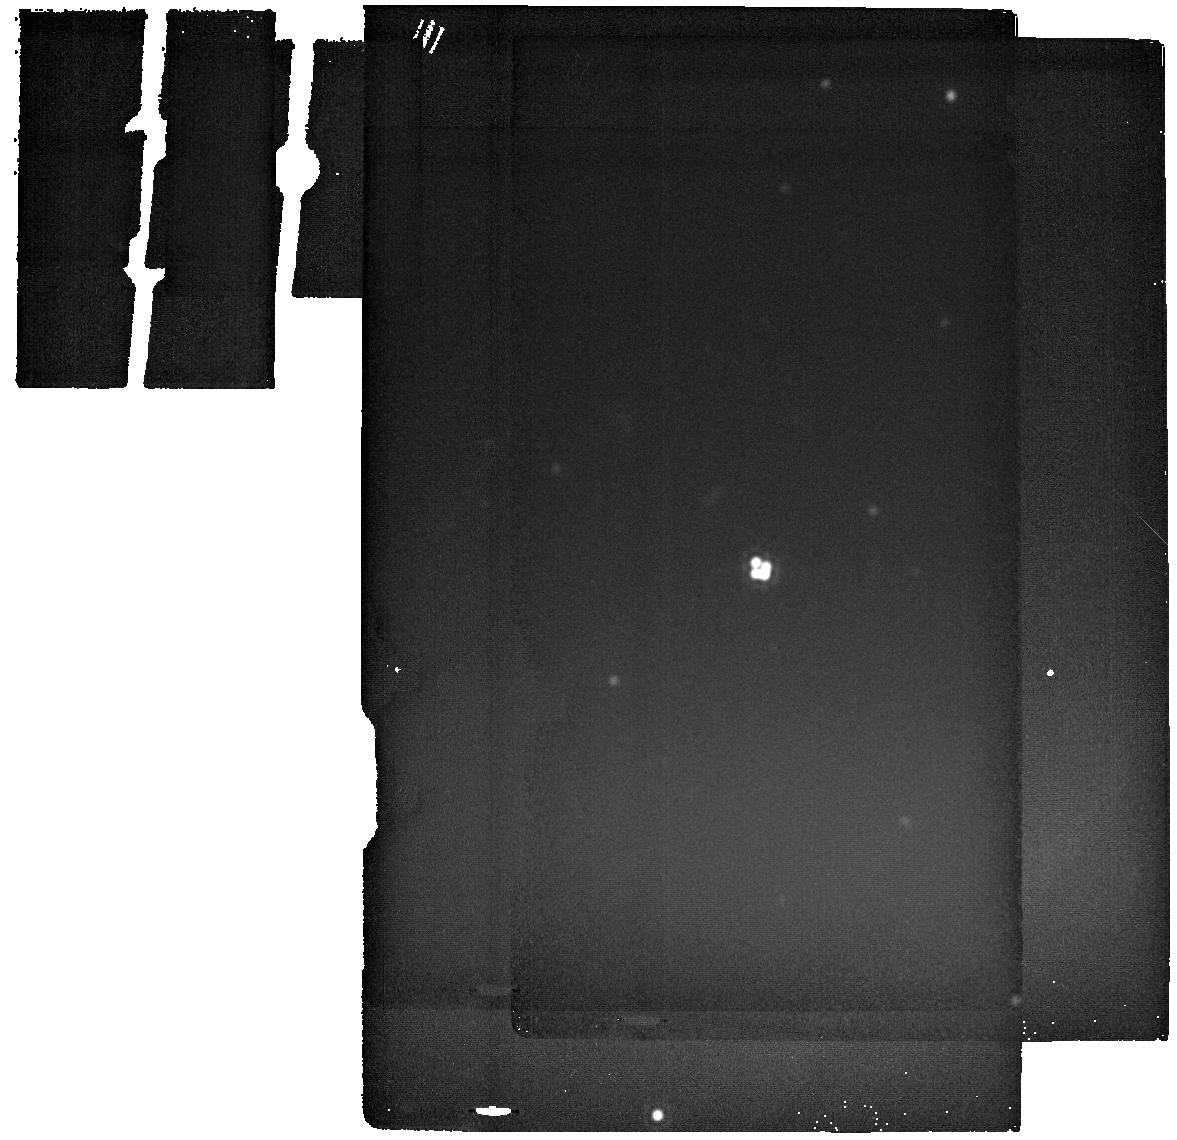
Target: WISEJ0259-1635. Instrument: MIRI. Filter: F2550W. Exposure: 9 min. Observation ID: jw02046-o003_t003_miri_f2550w

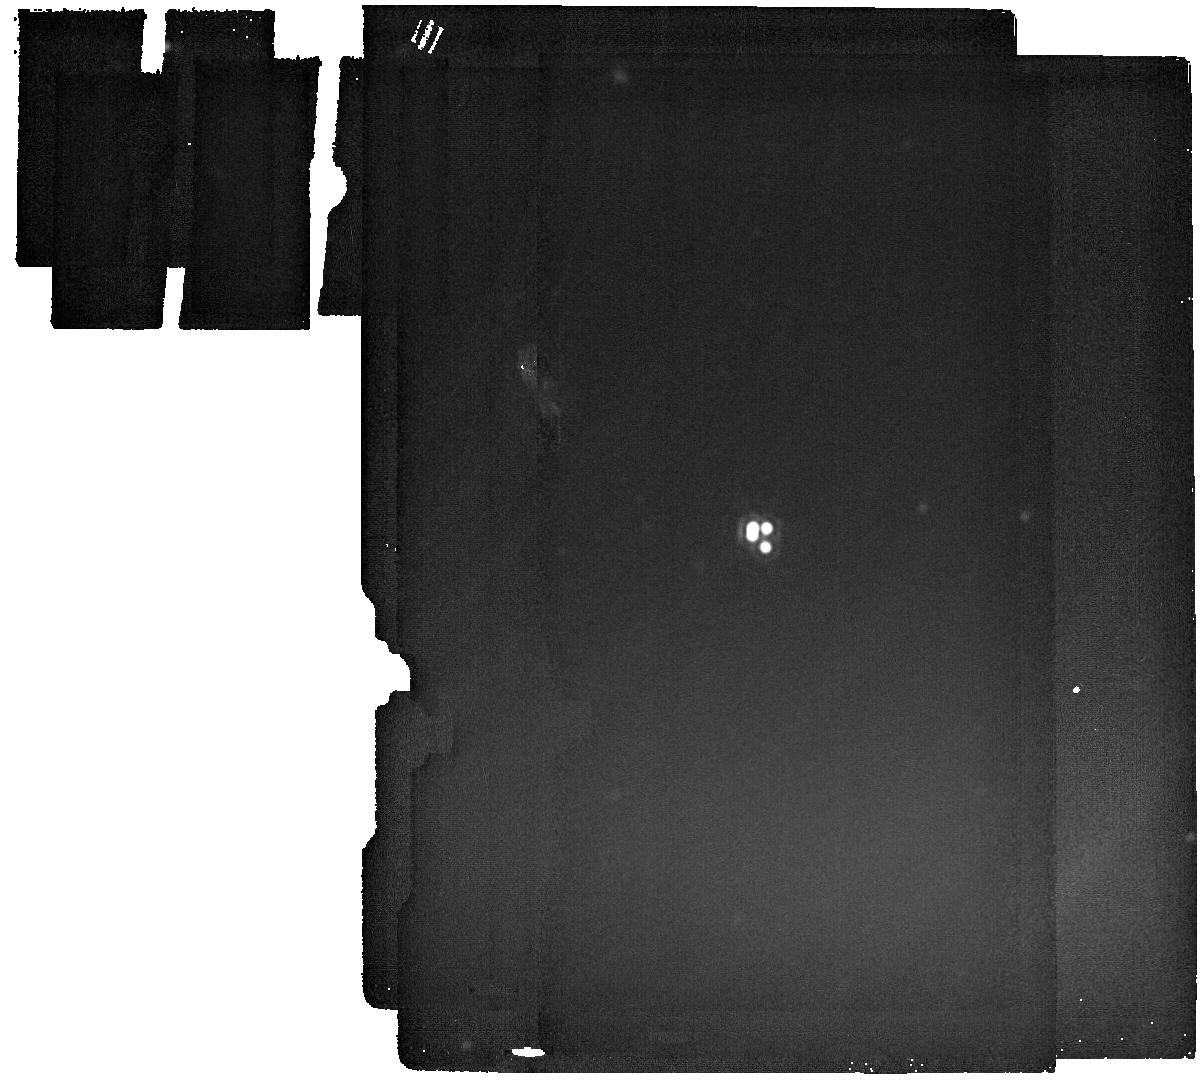
Target: WFI2033-4723. Instrument: MIRI. Filter: F2550W. Exposure: 9 min. Observation ID: jw02046-o021_t020_miri_f2550w

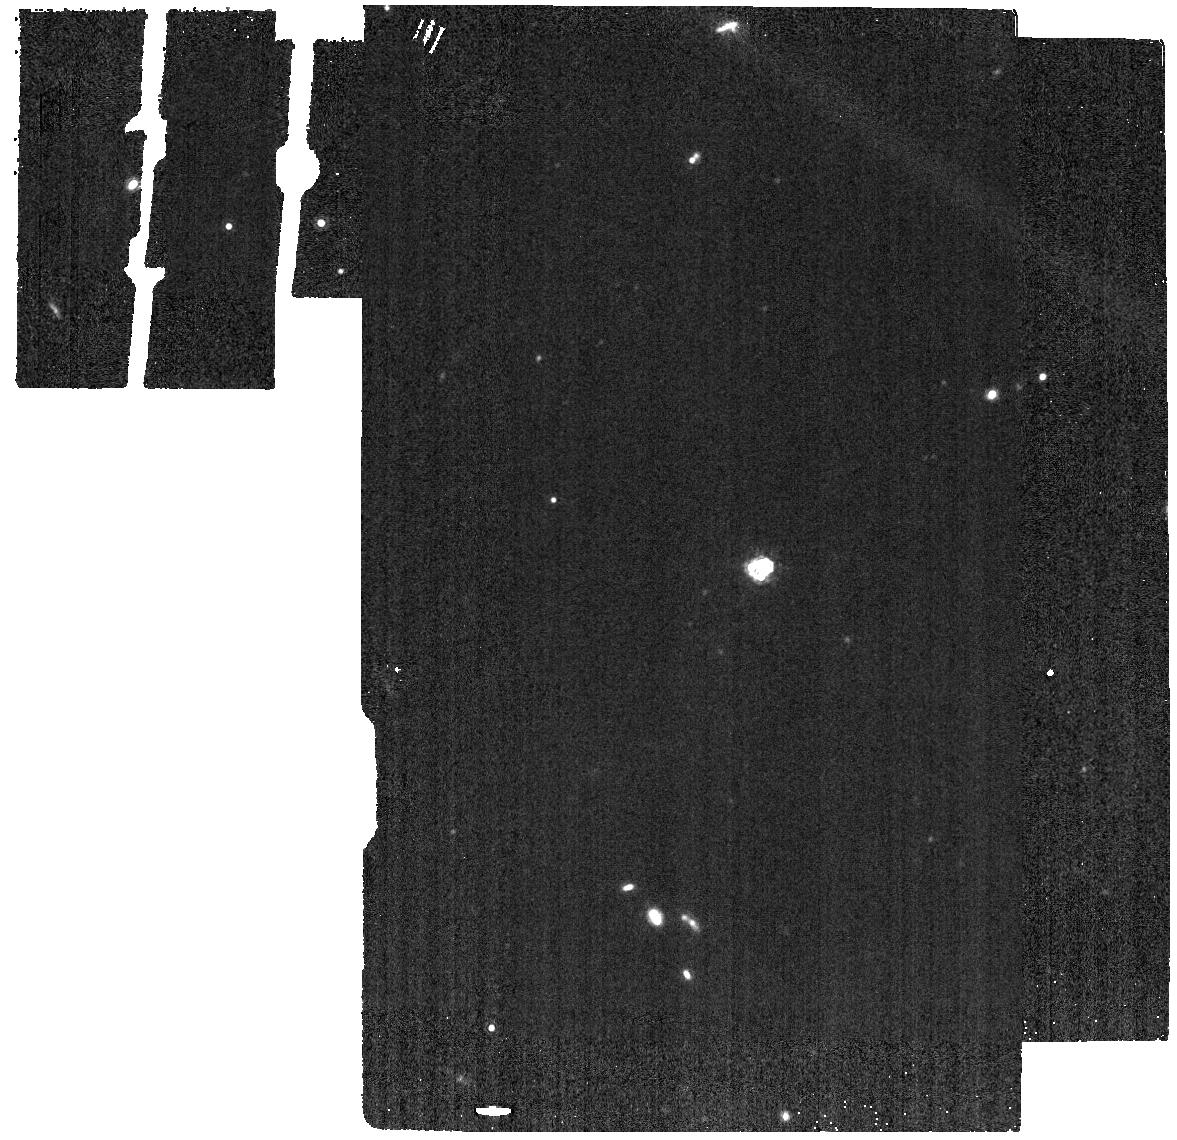
Target: J0607-2152. Instrument: MIRI. Filter: F1280W. Exposure: 2 min. Observation ID: jw02046-o027_t026_miri_f1280w

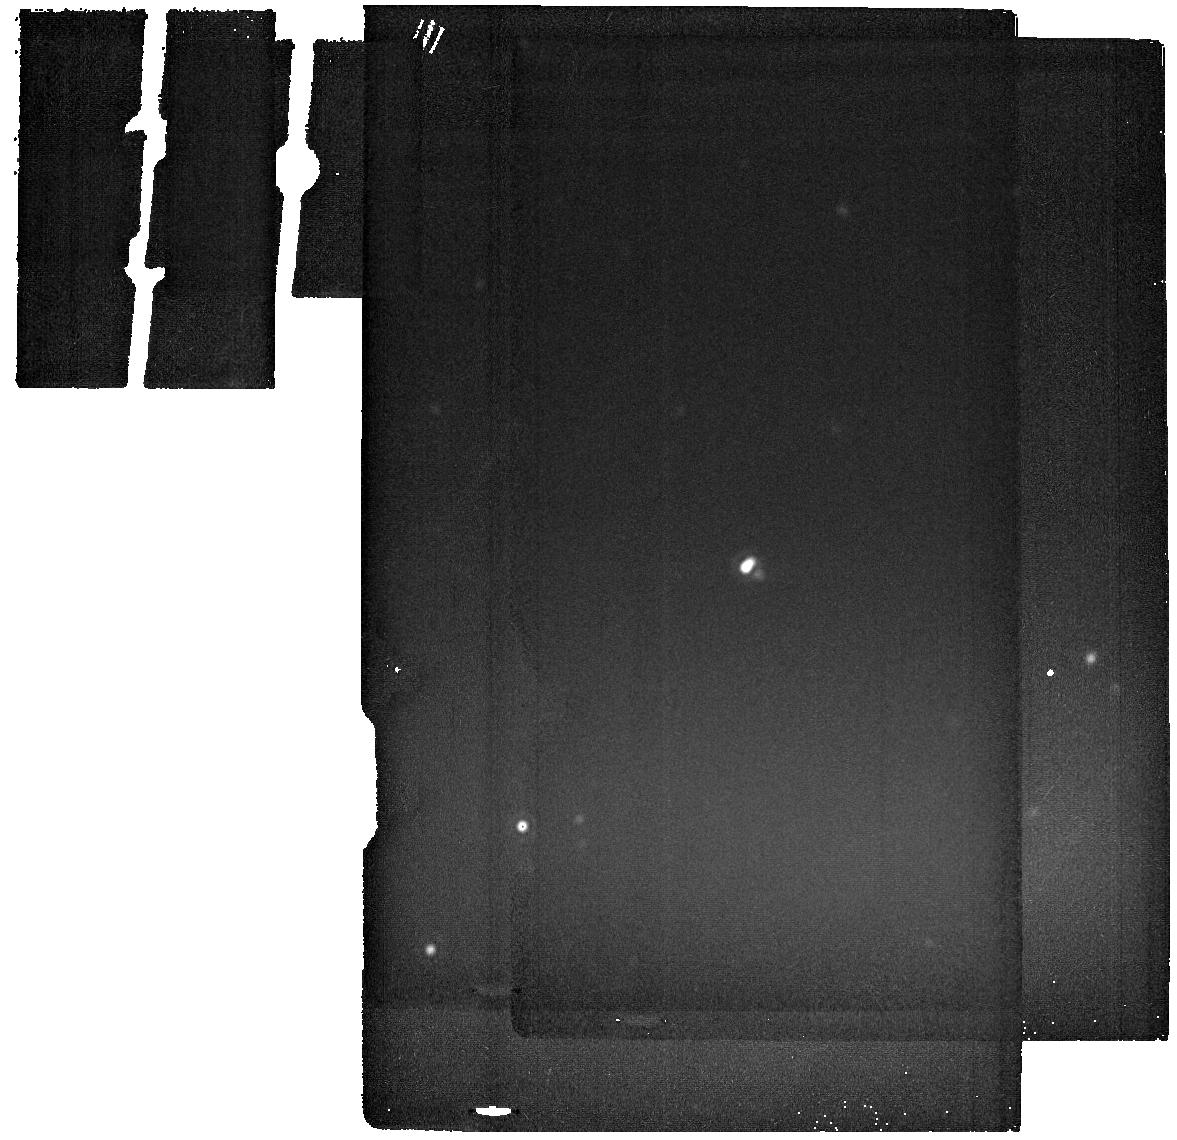
Target: B2045+265. Instrument: MIRI. Filter: F2550W. Exposure: 11 min. Observation ID: jw02046-o023_t022_miri_f2550w

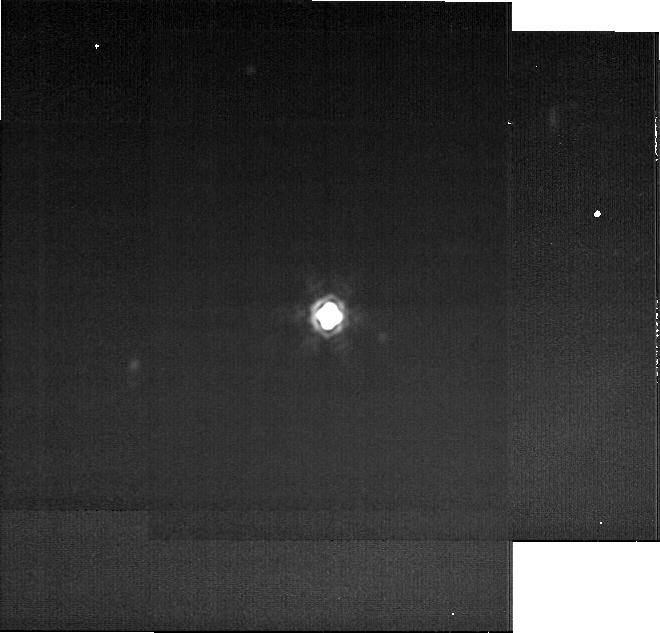
Target: H1413+117. Instrument: MIRI. Filter: F2550W. Exposure: 9 min. Observation ID: jw02046-o017_t016_miri_f2550w-brightsky

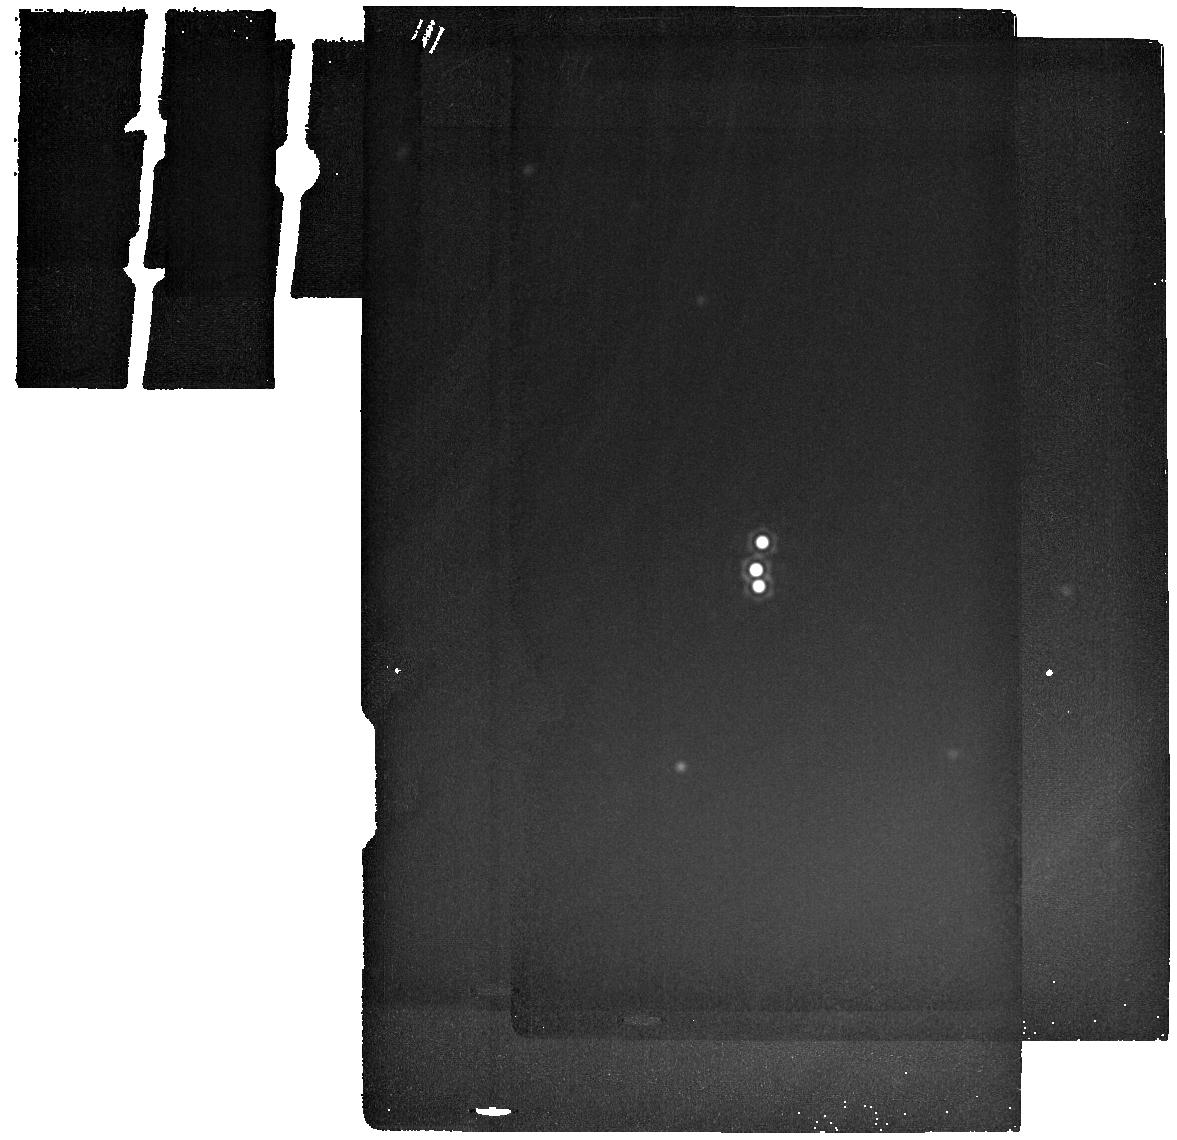
Target: J0457-7820. Instrument: MIRI. Filter: F2550W. Exposure: 9 min. Observation ID: jw02046-o008_t007_miri_f2550w

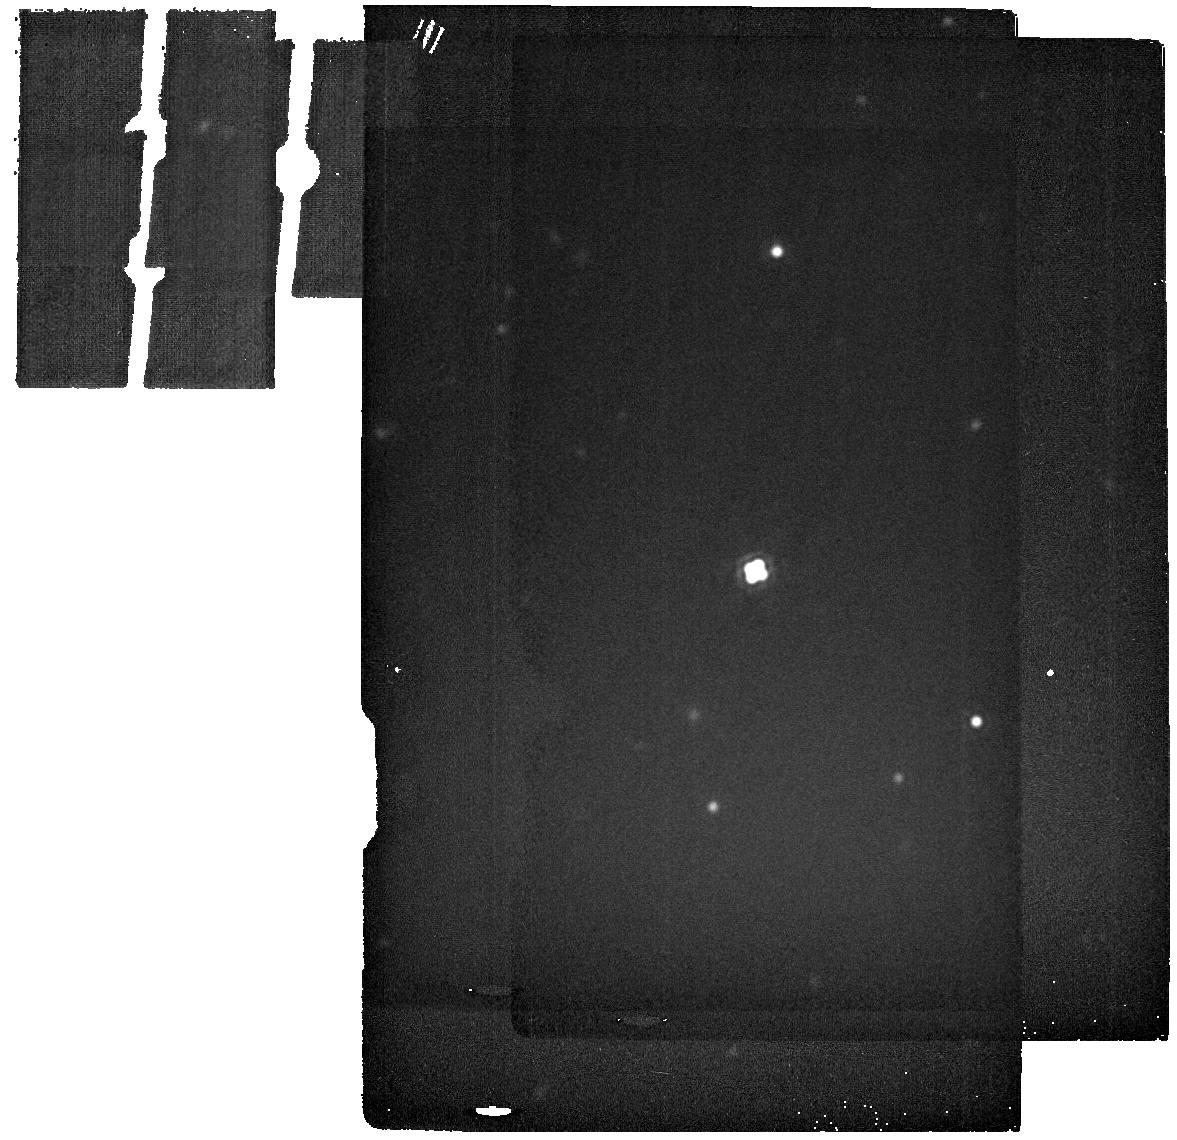
Target: DESJ0405-3308-COPY. Instrument: MIRI. Filter: F2550W. Exposure: 10 min. Observation ID: jw02046-o054_t054_miri_f2550w

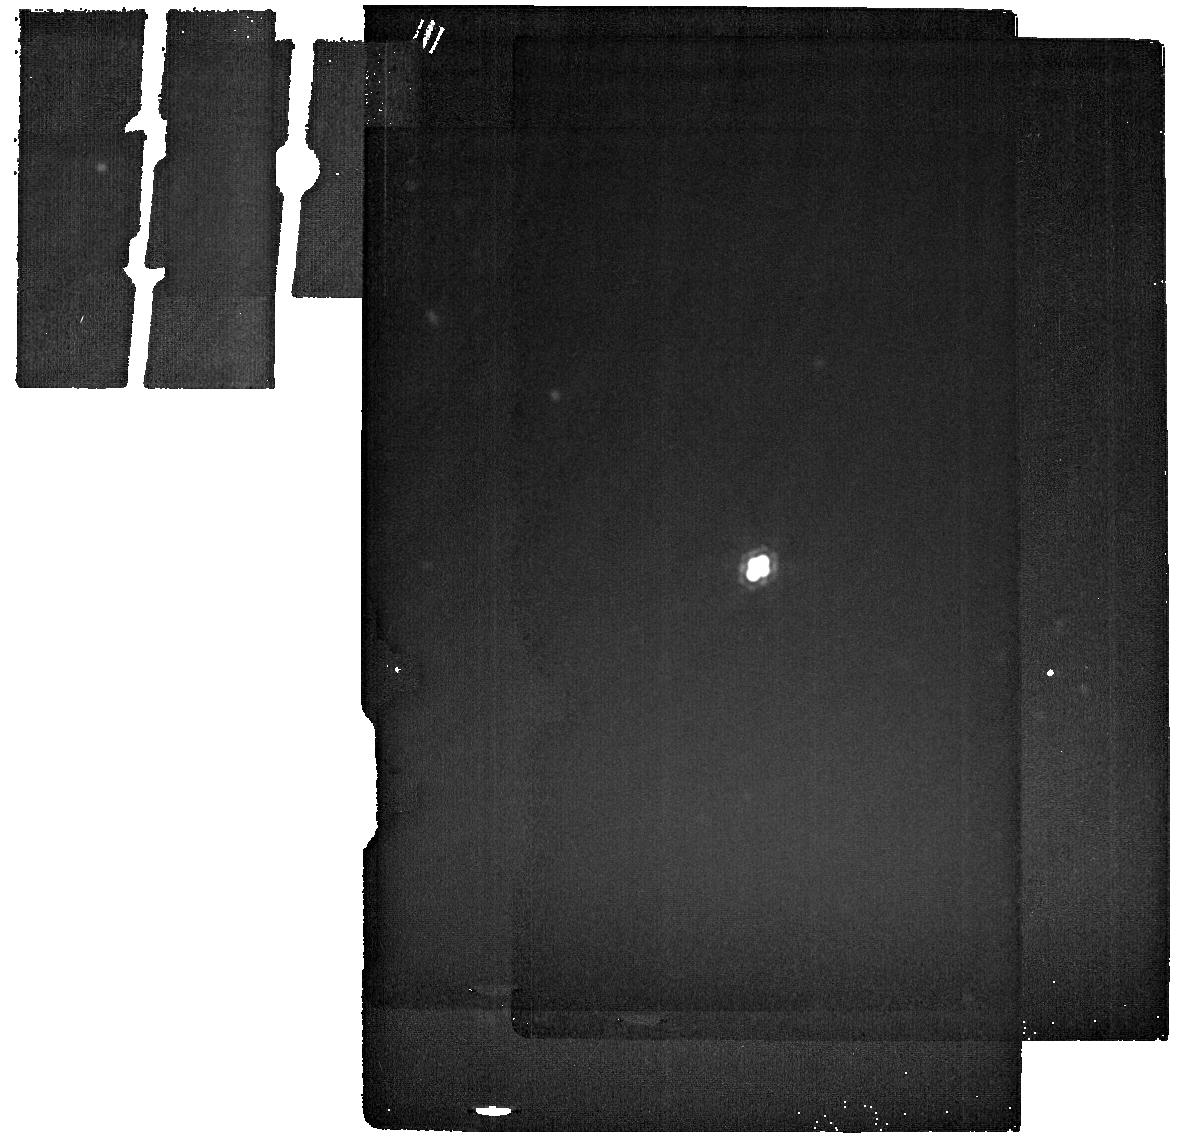
Target: PSJ1606-2333. Instrument: MIRI. Filter: F2550W. Exposure: 9 min. Observation ID: jw02046-o018_t017_miri_f2550w

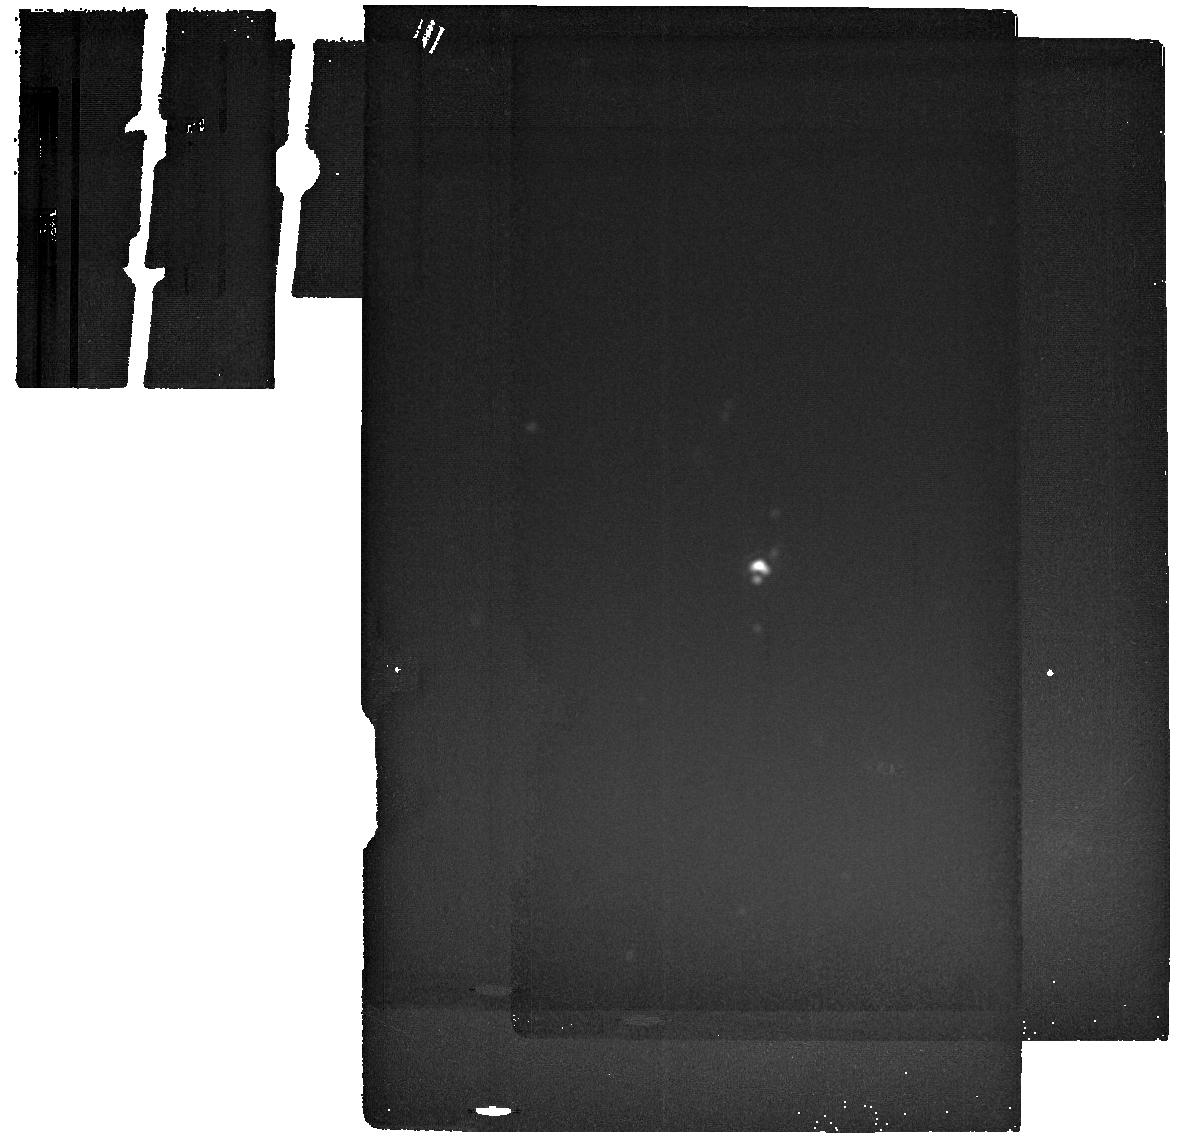
Target: J2205-3727. Instrument: MIRI. Filter: F2550W. Exposure: 9 min. Observation ID: jw02046-o026_t025_miri_f2550w

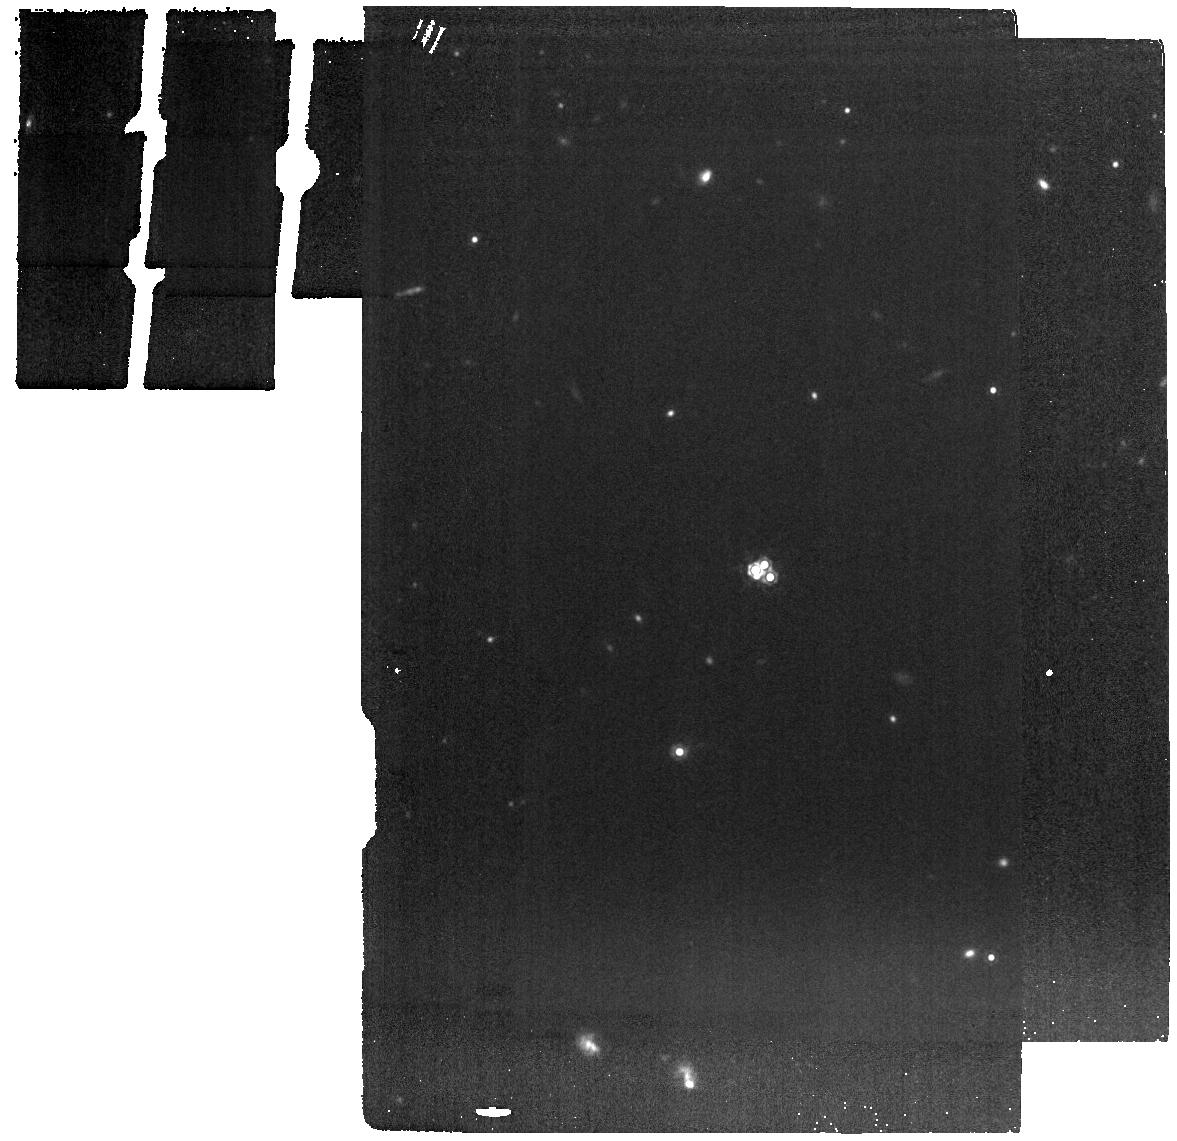
Target: SDSSJ0924+0219. Instrument: MIRI. Filter: F1280W. Exposure: 2 min. Observation ID: jw02046-o028_t027_miri_f1280w

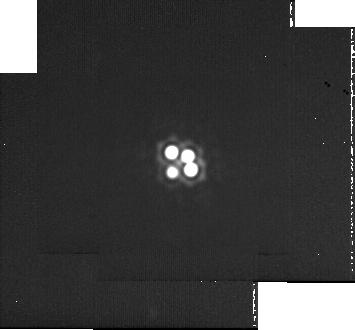
Target: DESJ2038-4008. Instrument: MIRI. Filter: F2550W. Exposure: 9 min. Observation ID: jw02046-o022_t021_miri_f2550w-sub256

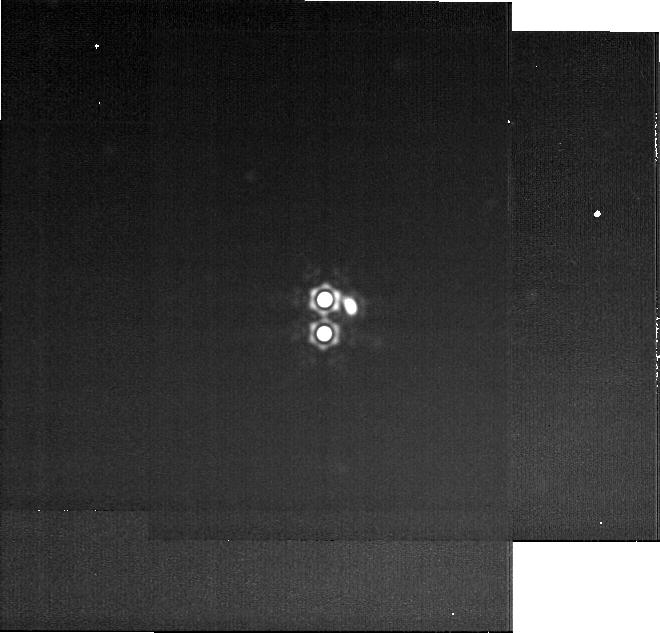
Target: J2107-1611. Instrument: MIRI. Filter: F2550W. Exposure: 9 min. Observation ID: jw02046-o024_t023_miri_f2550w-brightsky

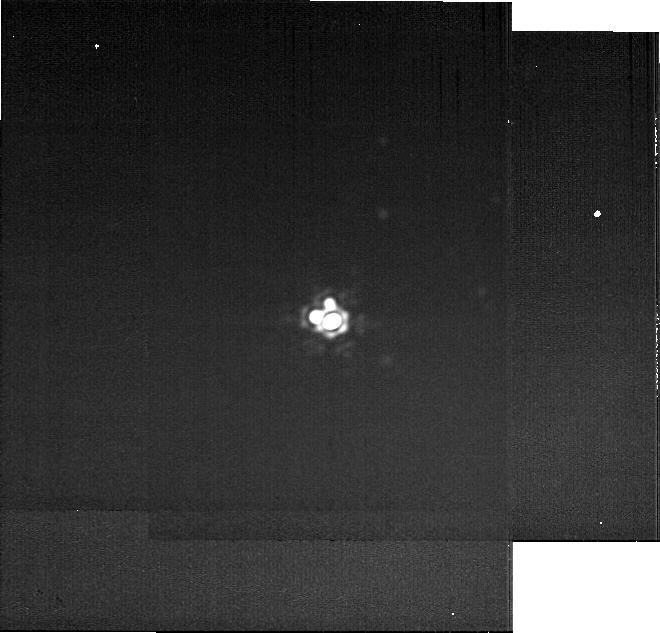
Target: MG0414+0534. Instrument: MIRI. Filter: F2550W. Exposure: 9 min. Observation ID: jw02046-o005_t005_miri_f2550w-brightsky

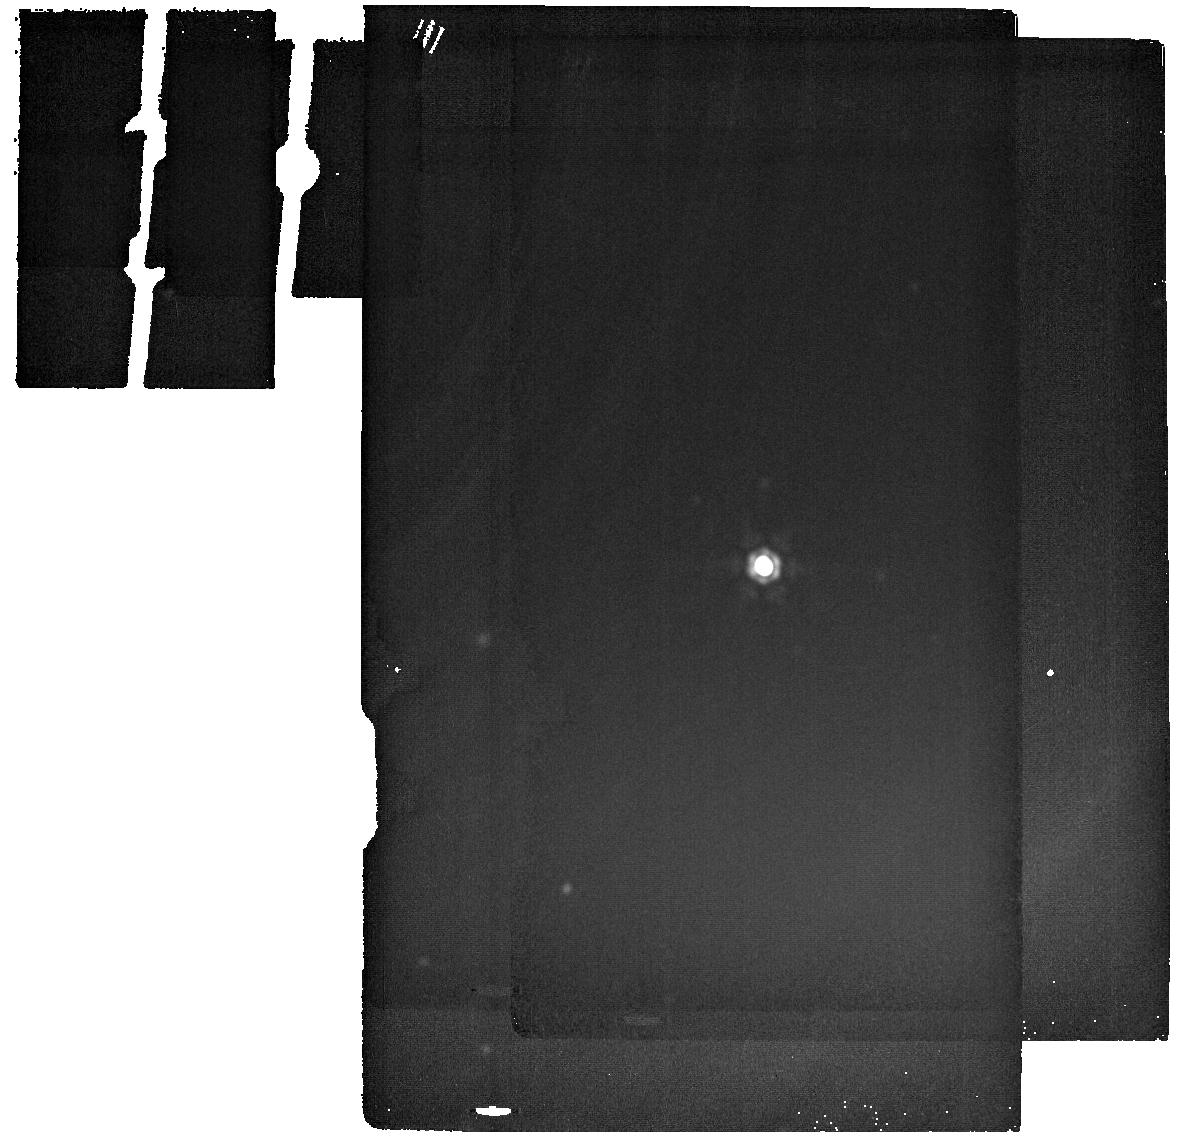
Target: HE1113-0641. Instrument: MIRI. Filter: F2550W. Exposure: 9 min. Observation ID: jw02046-o013_t012_miri_f2550w

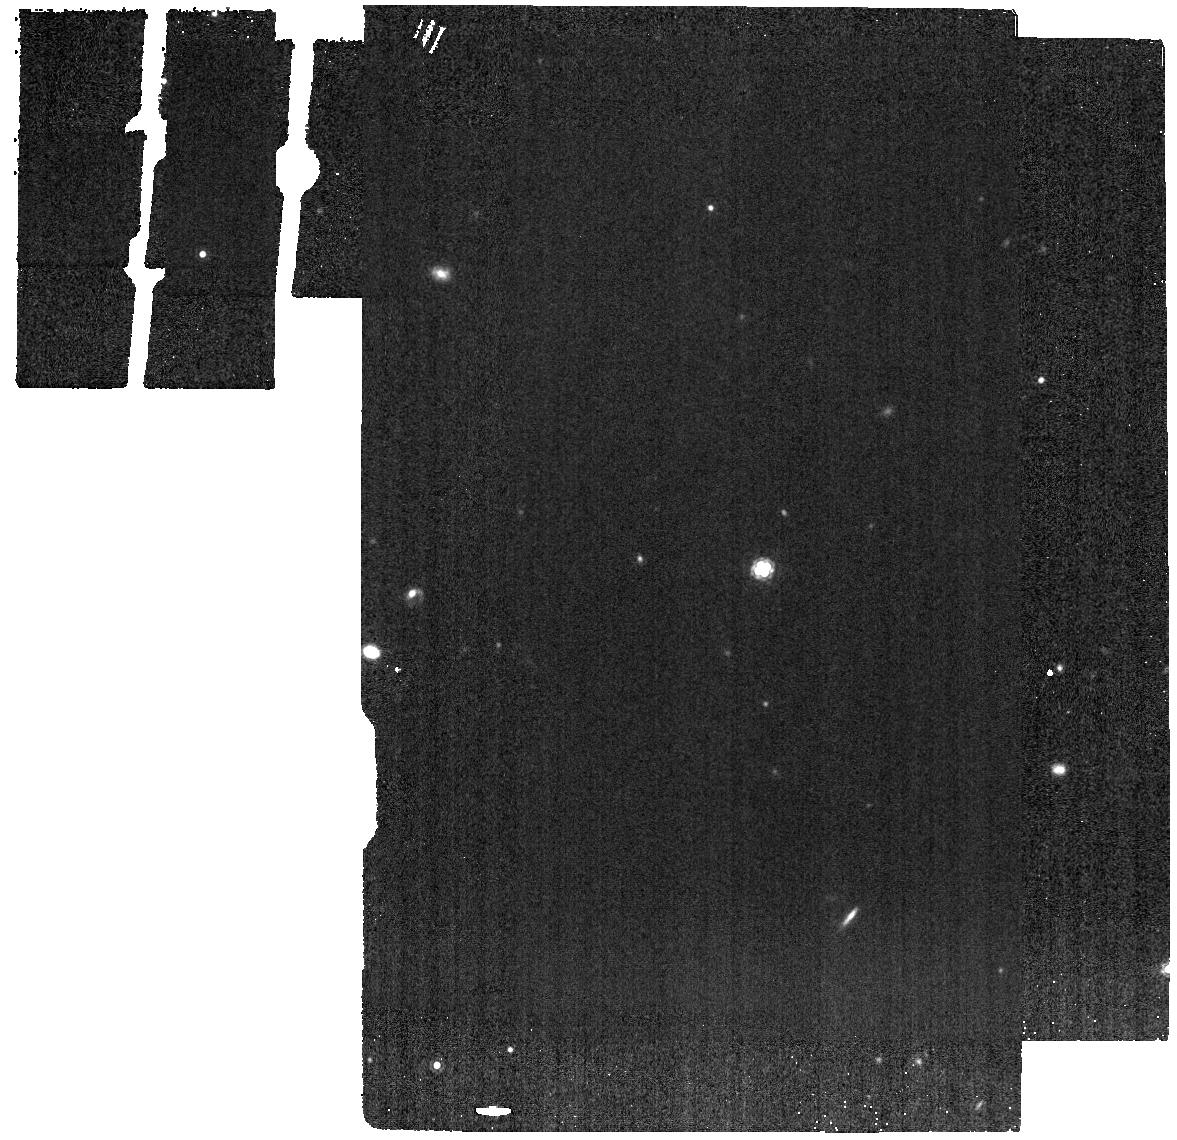
Target: WISE2344-3056. Instrument: MIRI. Filter: F1280W. Exposure: 2 min. Observation ID: jw02046-o031_t030_miri_f1280w

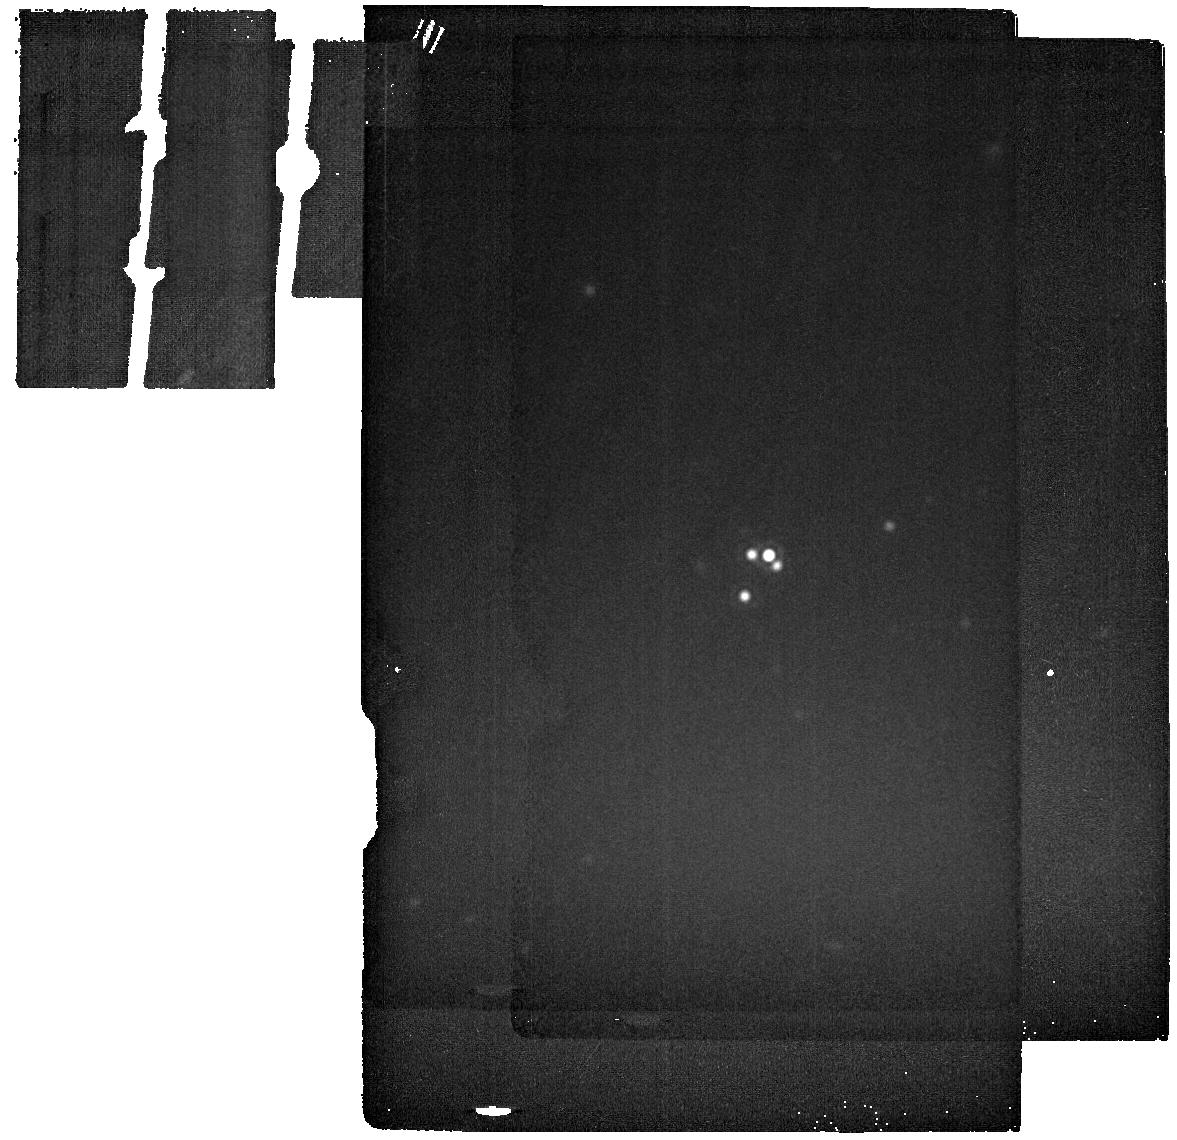
Target: J0659+1629. Instrument: MIRI. Filter: F2550W. Exposure: 9 min. Observation ID: jw02046-o010_t009_miri_f2550w

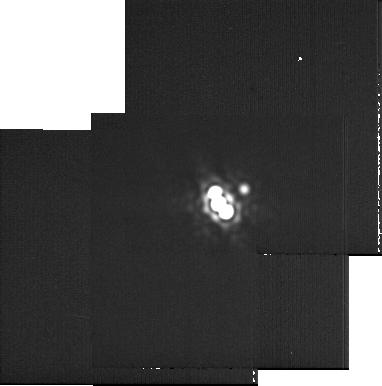
Target: PSJ0147+4630. Instrument: MIRI. Filter: F2550W. Exposure: 9 min. Observation ID: jw02046-o001_t001_miri_f2550w-sub256

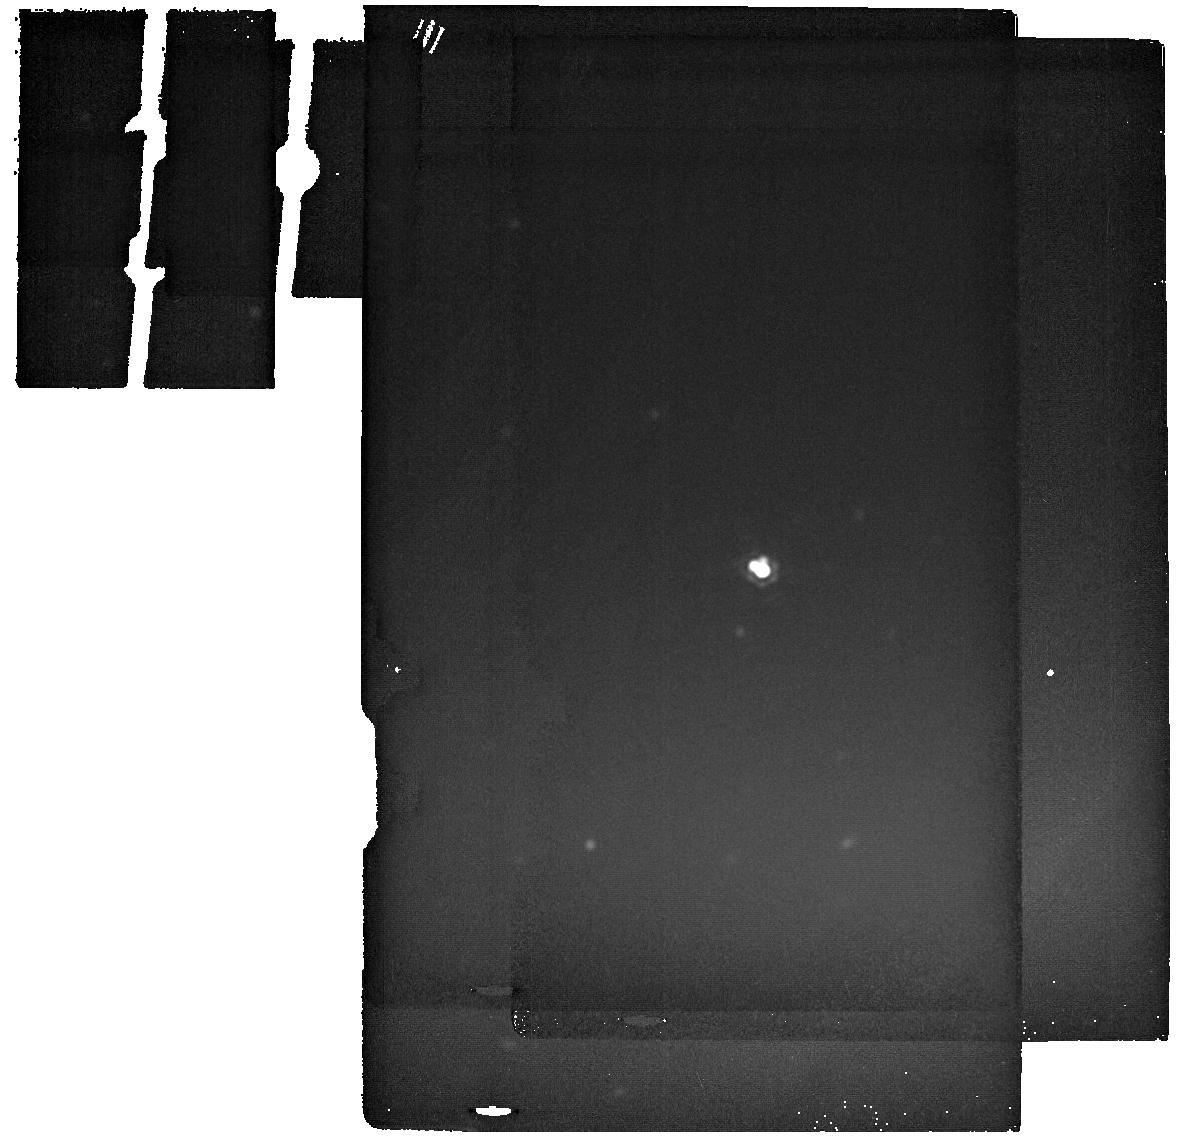
Target: J0803+2612. Instrument: MIRI. Filter: F2550W. Exposure: 10 min. Observation ID: jw02046-o011_t010_miri_f2550w

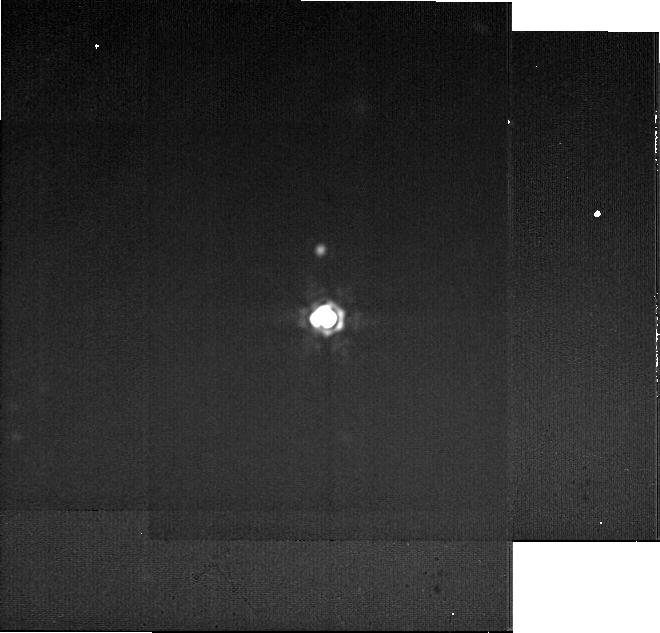
Target: WFI2026-4536. Instrument: MIRI. Filter: F2550W. Exposure: 9 min. Observation ID: jw02046-o020_t019_miri_f2550w-brightsky

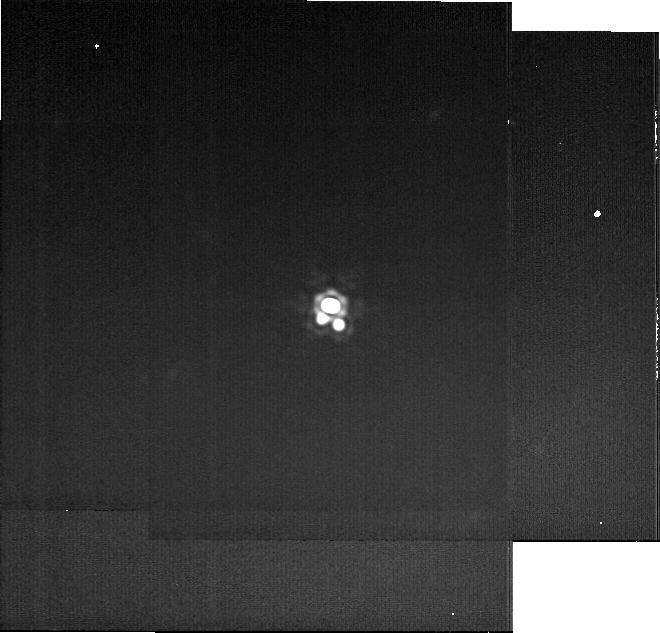
Target: PG1115+080. Instrument: MIRI. Filter: F2550W. Exposure: 10 min. Observation ID: jw02046-o014_t013_miri_f2550w-brightsky

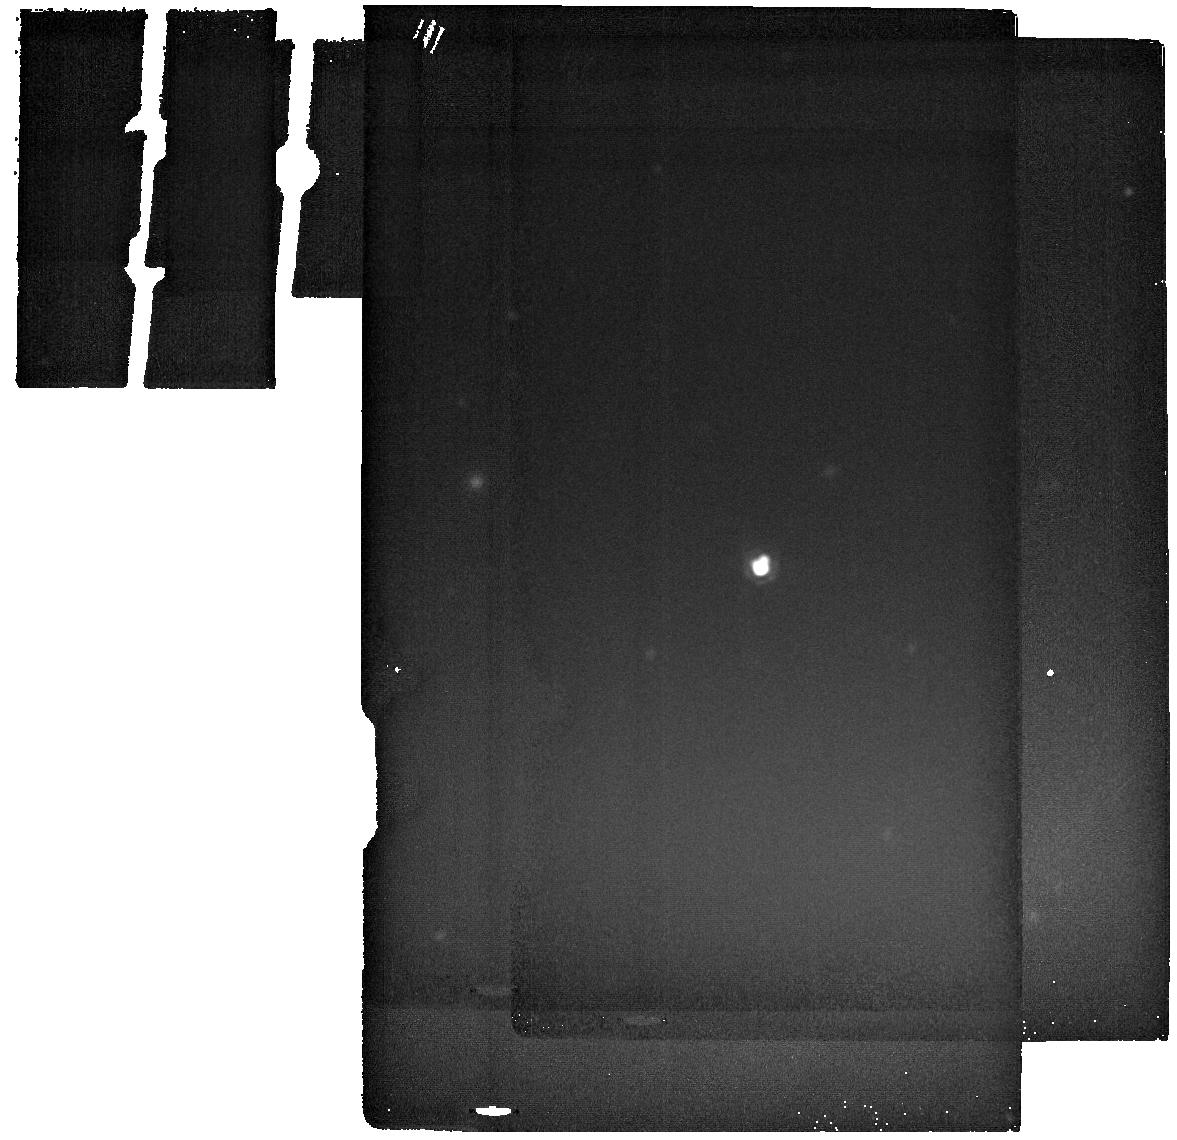
Target: J2017+6204. Instrument: MIRI. Filter: F2550W. Exposure: 9 min. Observation ID: jw02046-o019_t018_miri_f2550w

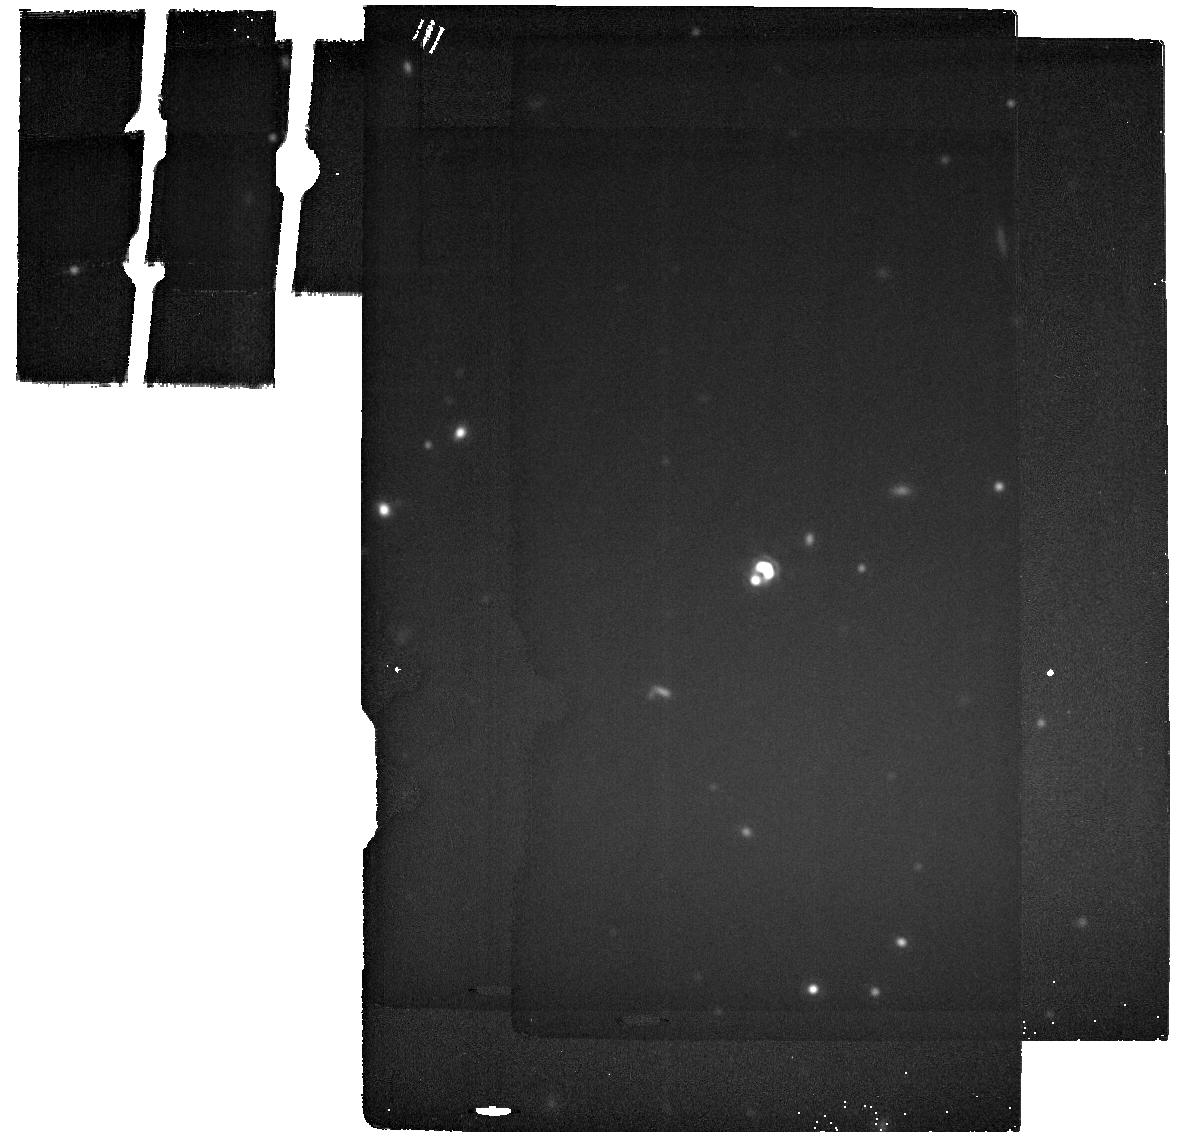
Target: SDSSJ1251+2935. Instrument: MIRI. Filter: F2100W. Exposure: 9 min. Observation ID: jw02046-o029_t028_miri_f2100w

A definitive test of the dark matter paradigm on small scales (PI: Nierenberg, Anna)

The cold dark matter paradigm predicts that self-gravitating structures known as halos should form down to Earth masses. Below virial masses of ~10^8 Msun most of these halos must be devoid of stars and gas to match observations of Milky Way satellites. Thus, detecting the predicted population of dark halos below 10^8 M sun would be a triumph of the cold dark matter paradigm. Conversely, their absence would imply that dark matter cannot be cold, but must be of a more exotic nature. Strong gravitational lensing provides a direct probe of dark matter as lensed image fluxes and positions are sensitive to very low mass perturbations due to dark matter halos both within a lens galaxy and along the line of sight. We propose to measure the strongly lensed flux from the cold dust torus surrounding the accreting super-massive black hole powering quasars. The cold dust torus is an ideal source, as its size (~ 1-10 pc) is large enough to avoid microlensing, yet small enough to be sensitive to 10^7 Msun halos. This measurement will enable us to detect or rule out a warm dark matter mass function with a turnover as low as 10^6.5 Msun, equivalent that of a 10 keV thermal relic, for example. If we detect the turnover, we will prove dark matter is not cold. If we do not detect the turnover at these masses, nearly two orders of magnitude below the limit at which halos are expected to be mostly dark, it will prove the existence of a significant population of completely dark halos, verifying a key prediction of the cold dark matter paradigm. JWST MIRI provides the only possible means of attaining the flux and spatial precision at the wavelengths necessary to make this measurement.